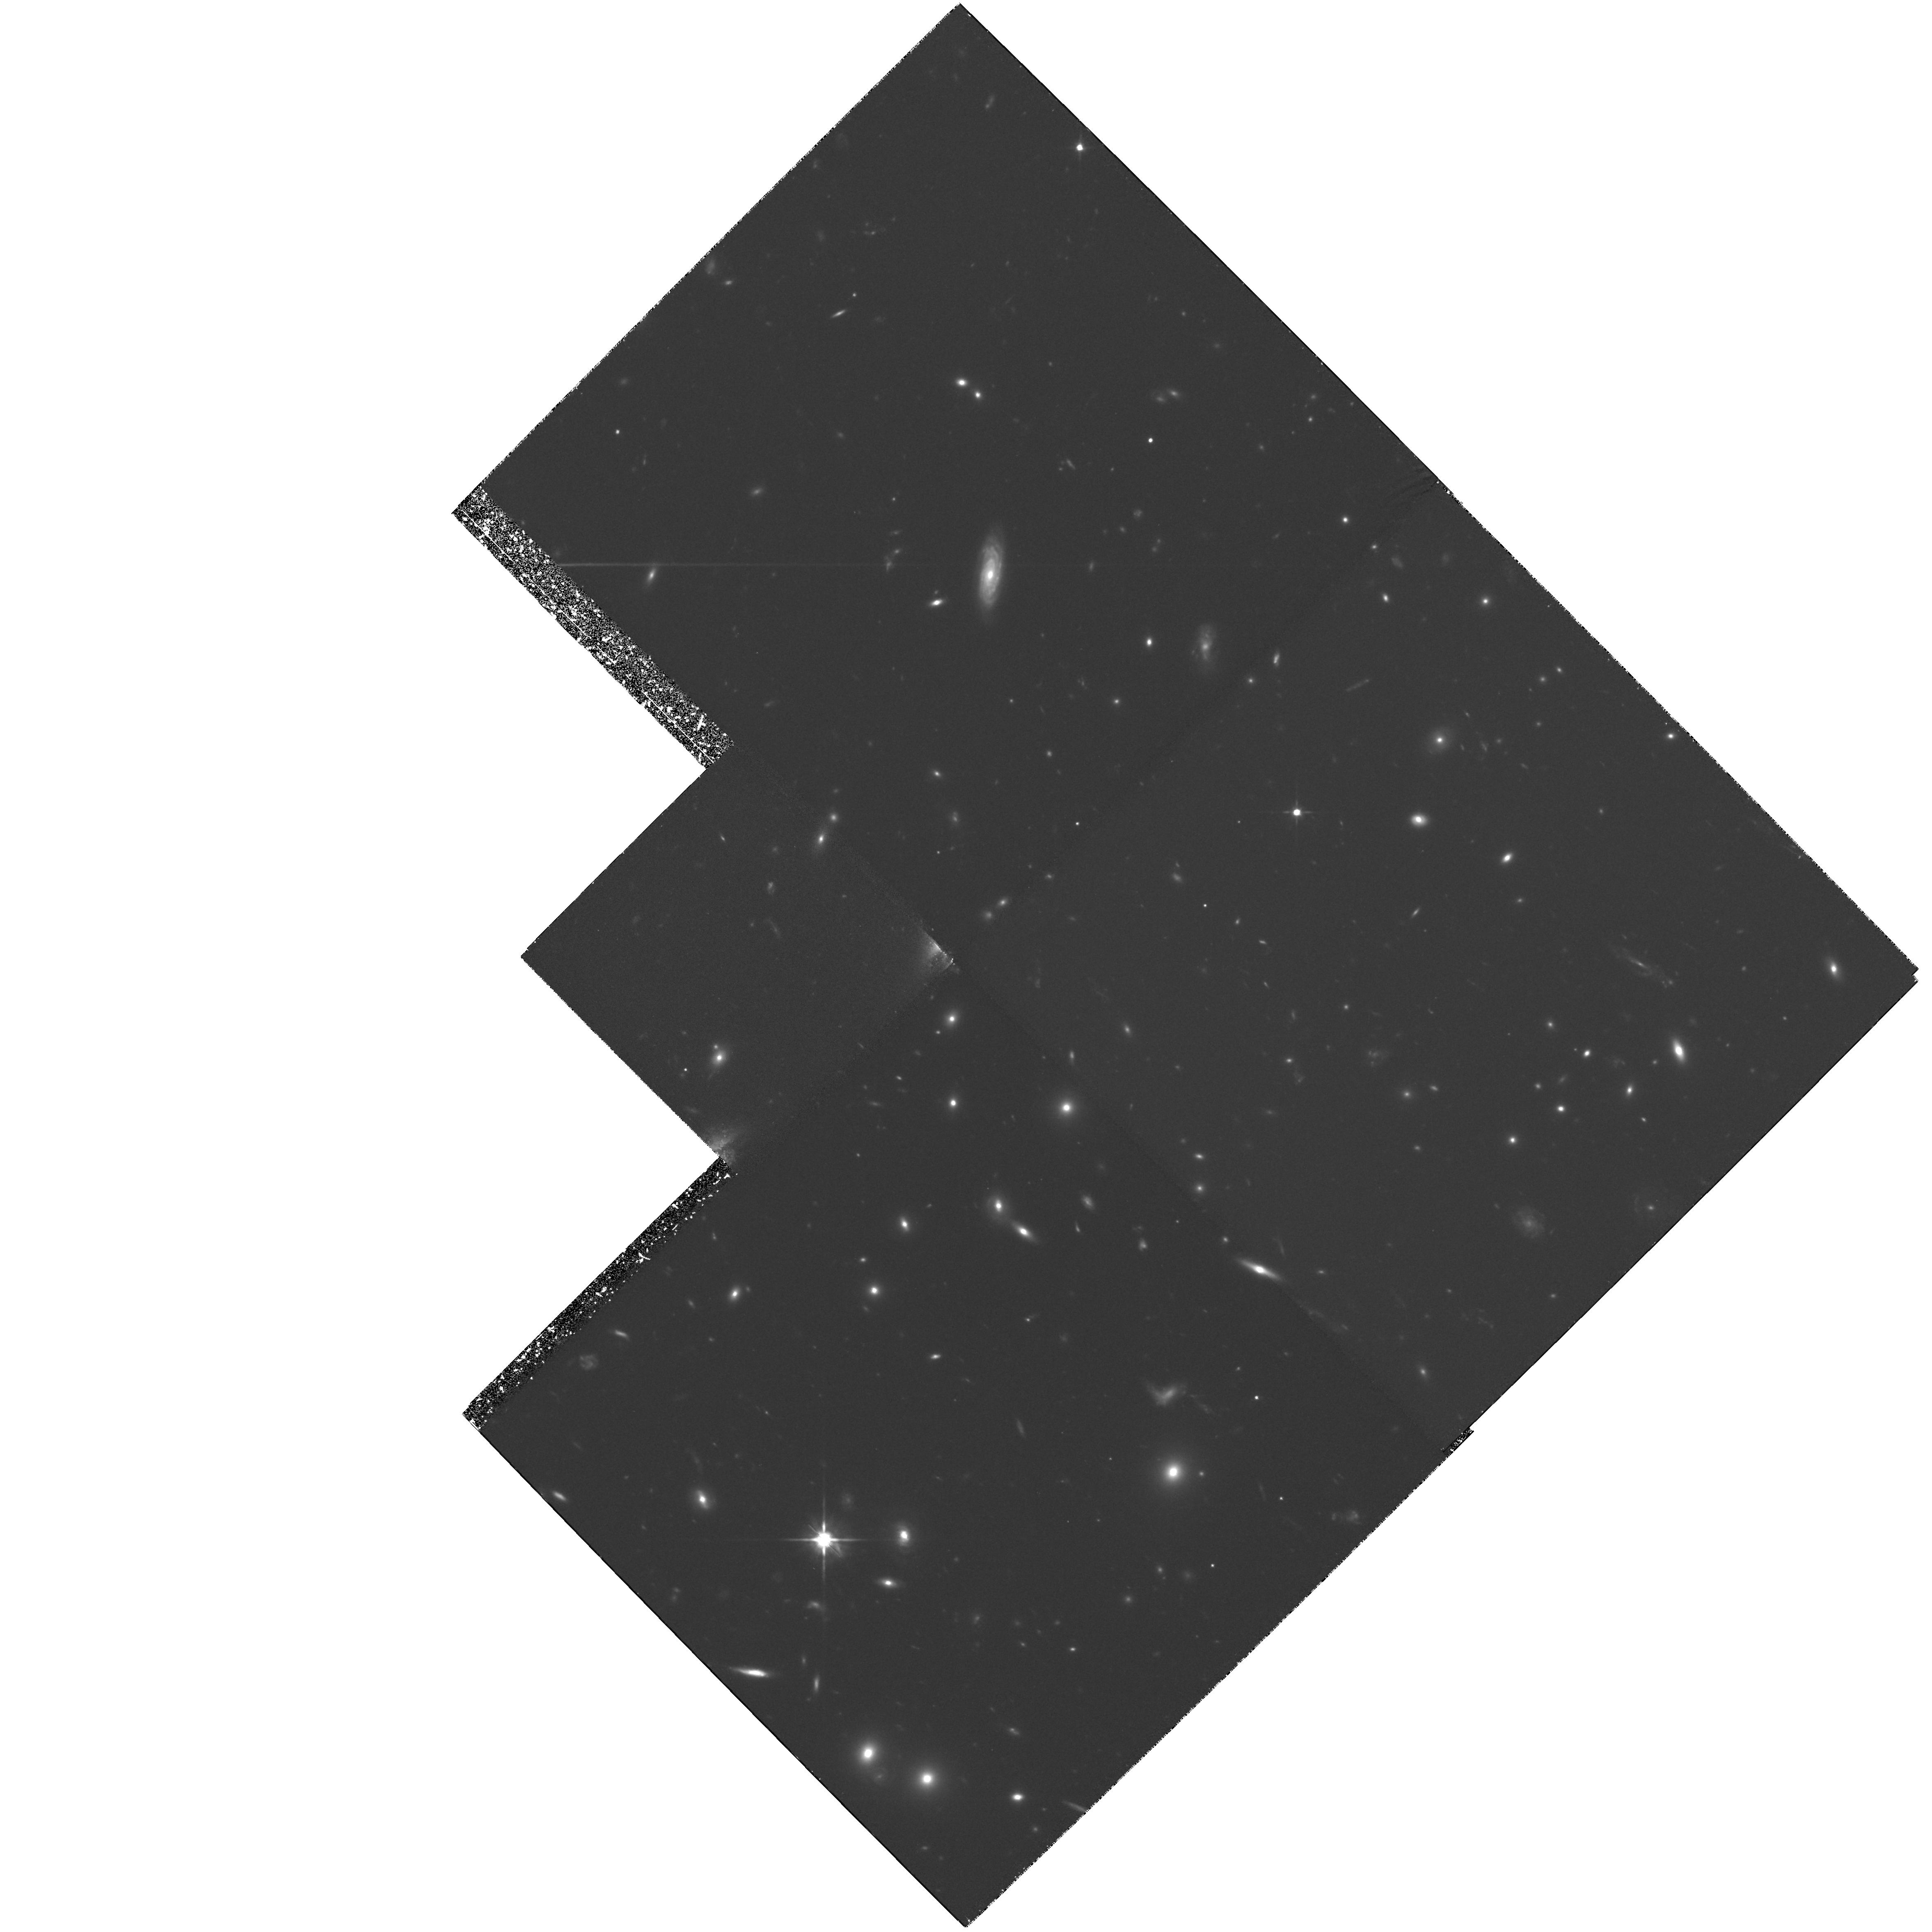
Target: AC114-POS3
Instrument: WFPC2/PC
Filter: F702W
Exposure: 4.6 h
Observation ID: hst_5935_03_wfpc2_pc_f702w_u30203

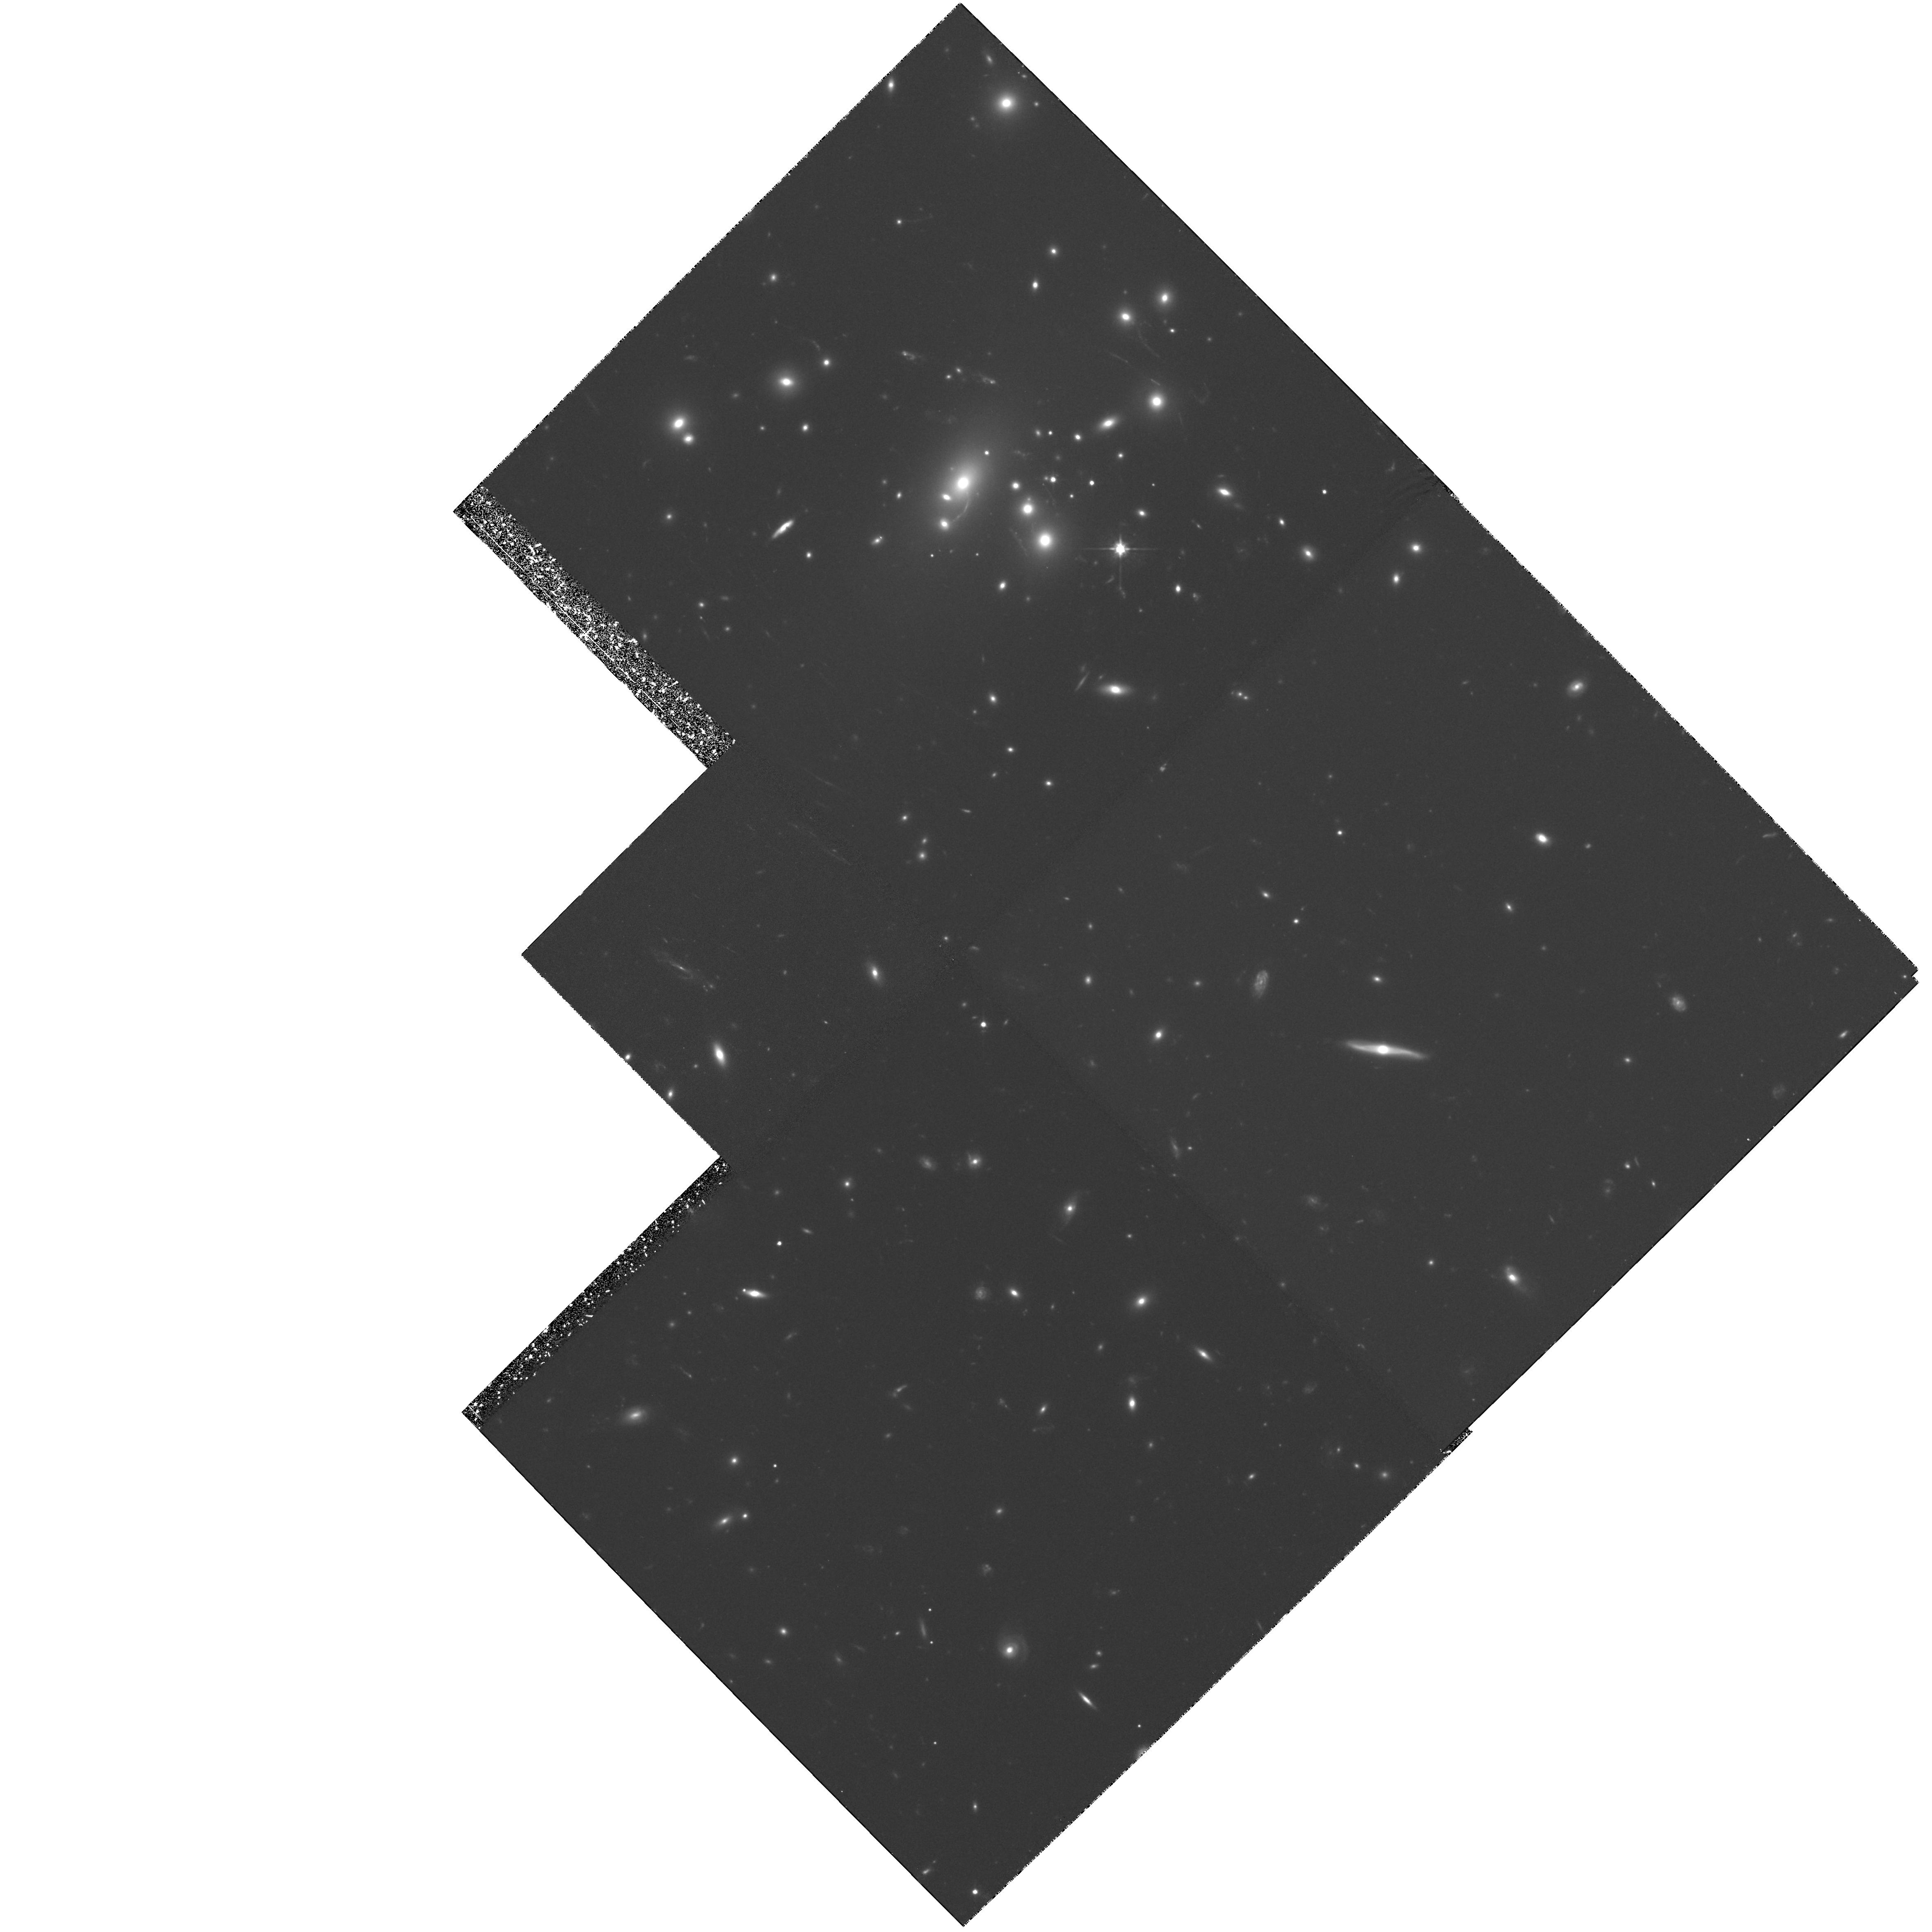
Target: AC114-POS1
Instrument: WFPC2/PC
Filter: F702W
Exposure: 4.6 h
Observation ID: hst_5935_01_wfpc2_pc_f702w_u30201

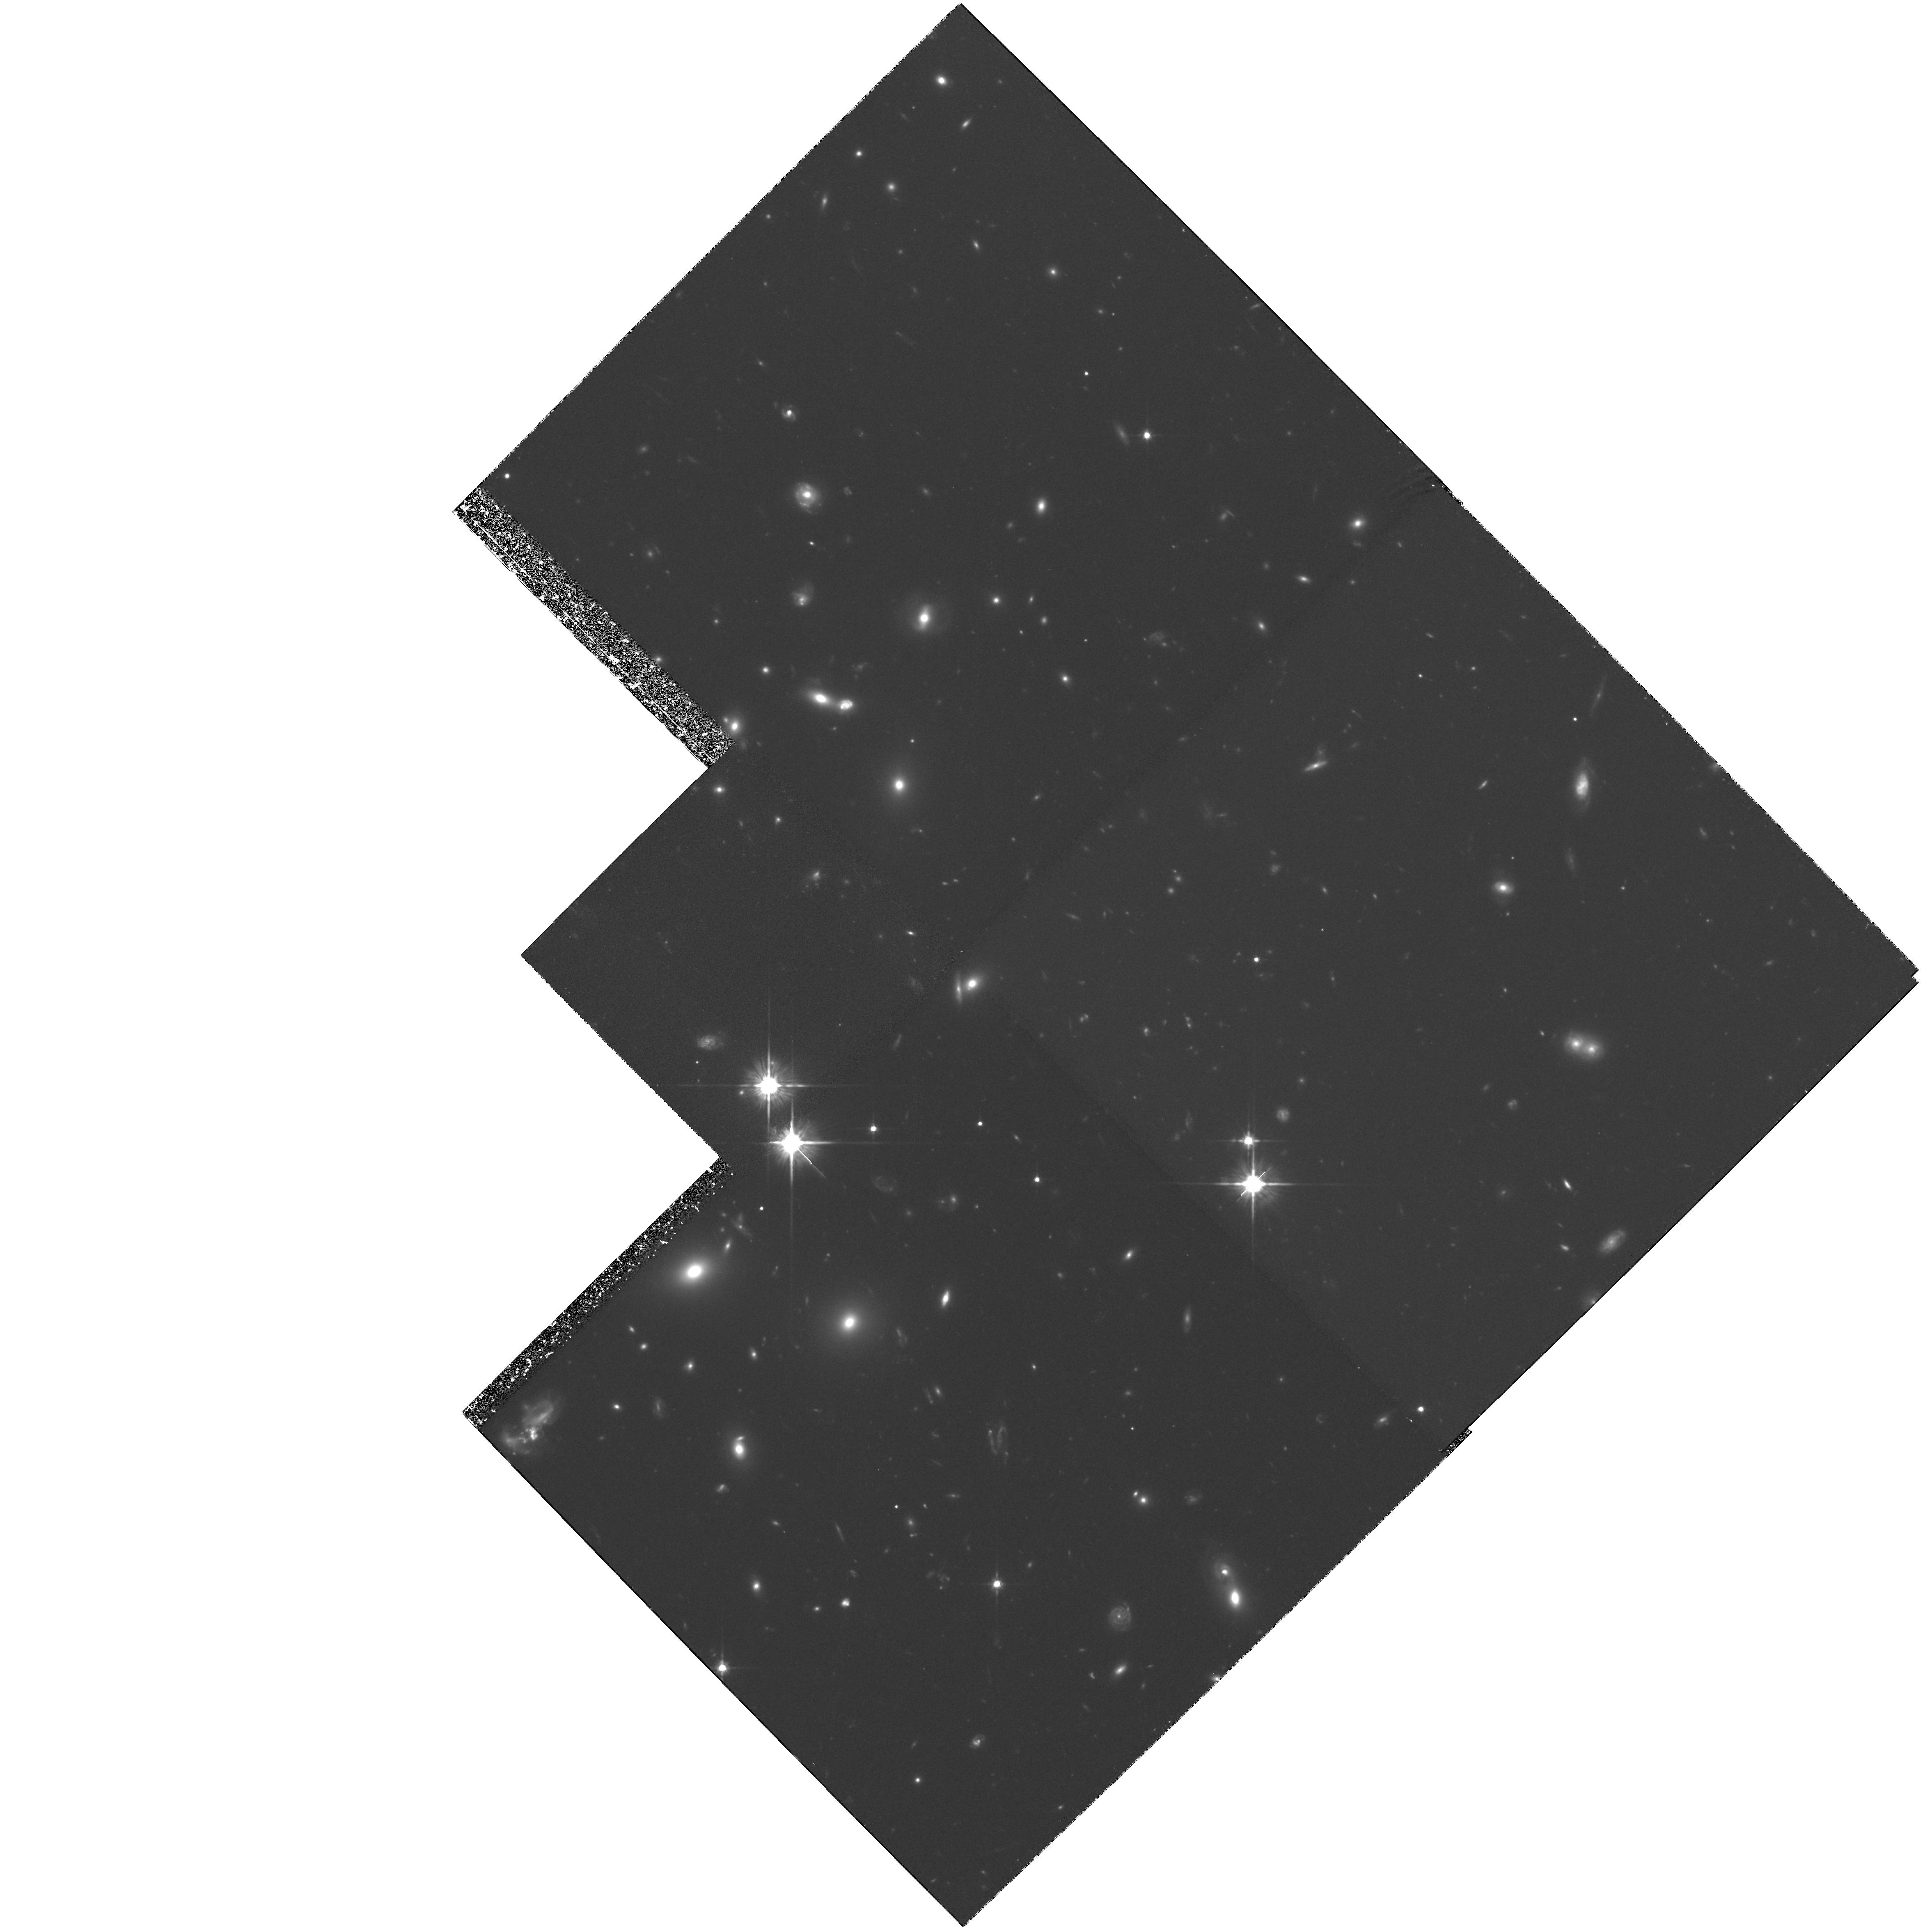
Target: AC114-POS4
Instrument: WFPC2/PC
Filter: F702W
Exposure: 4.6 h
Observation ID: hst_5935_04_wfpc2_pc_f702w_u30204

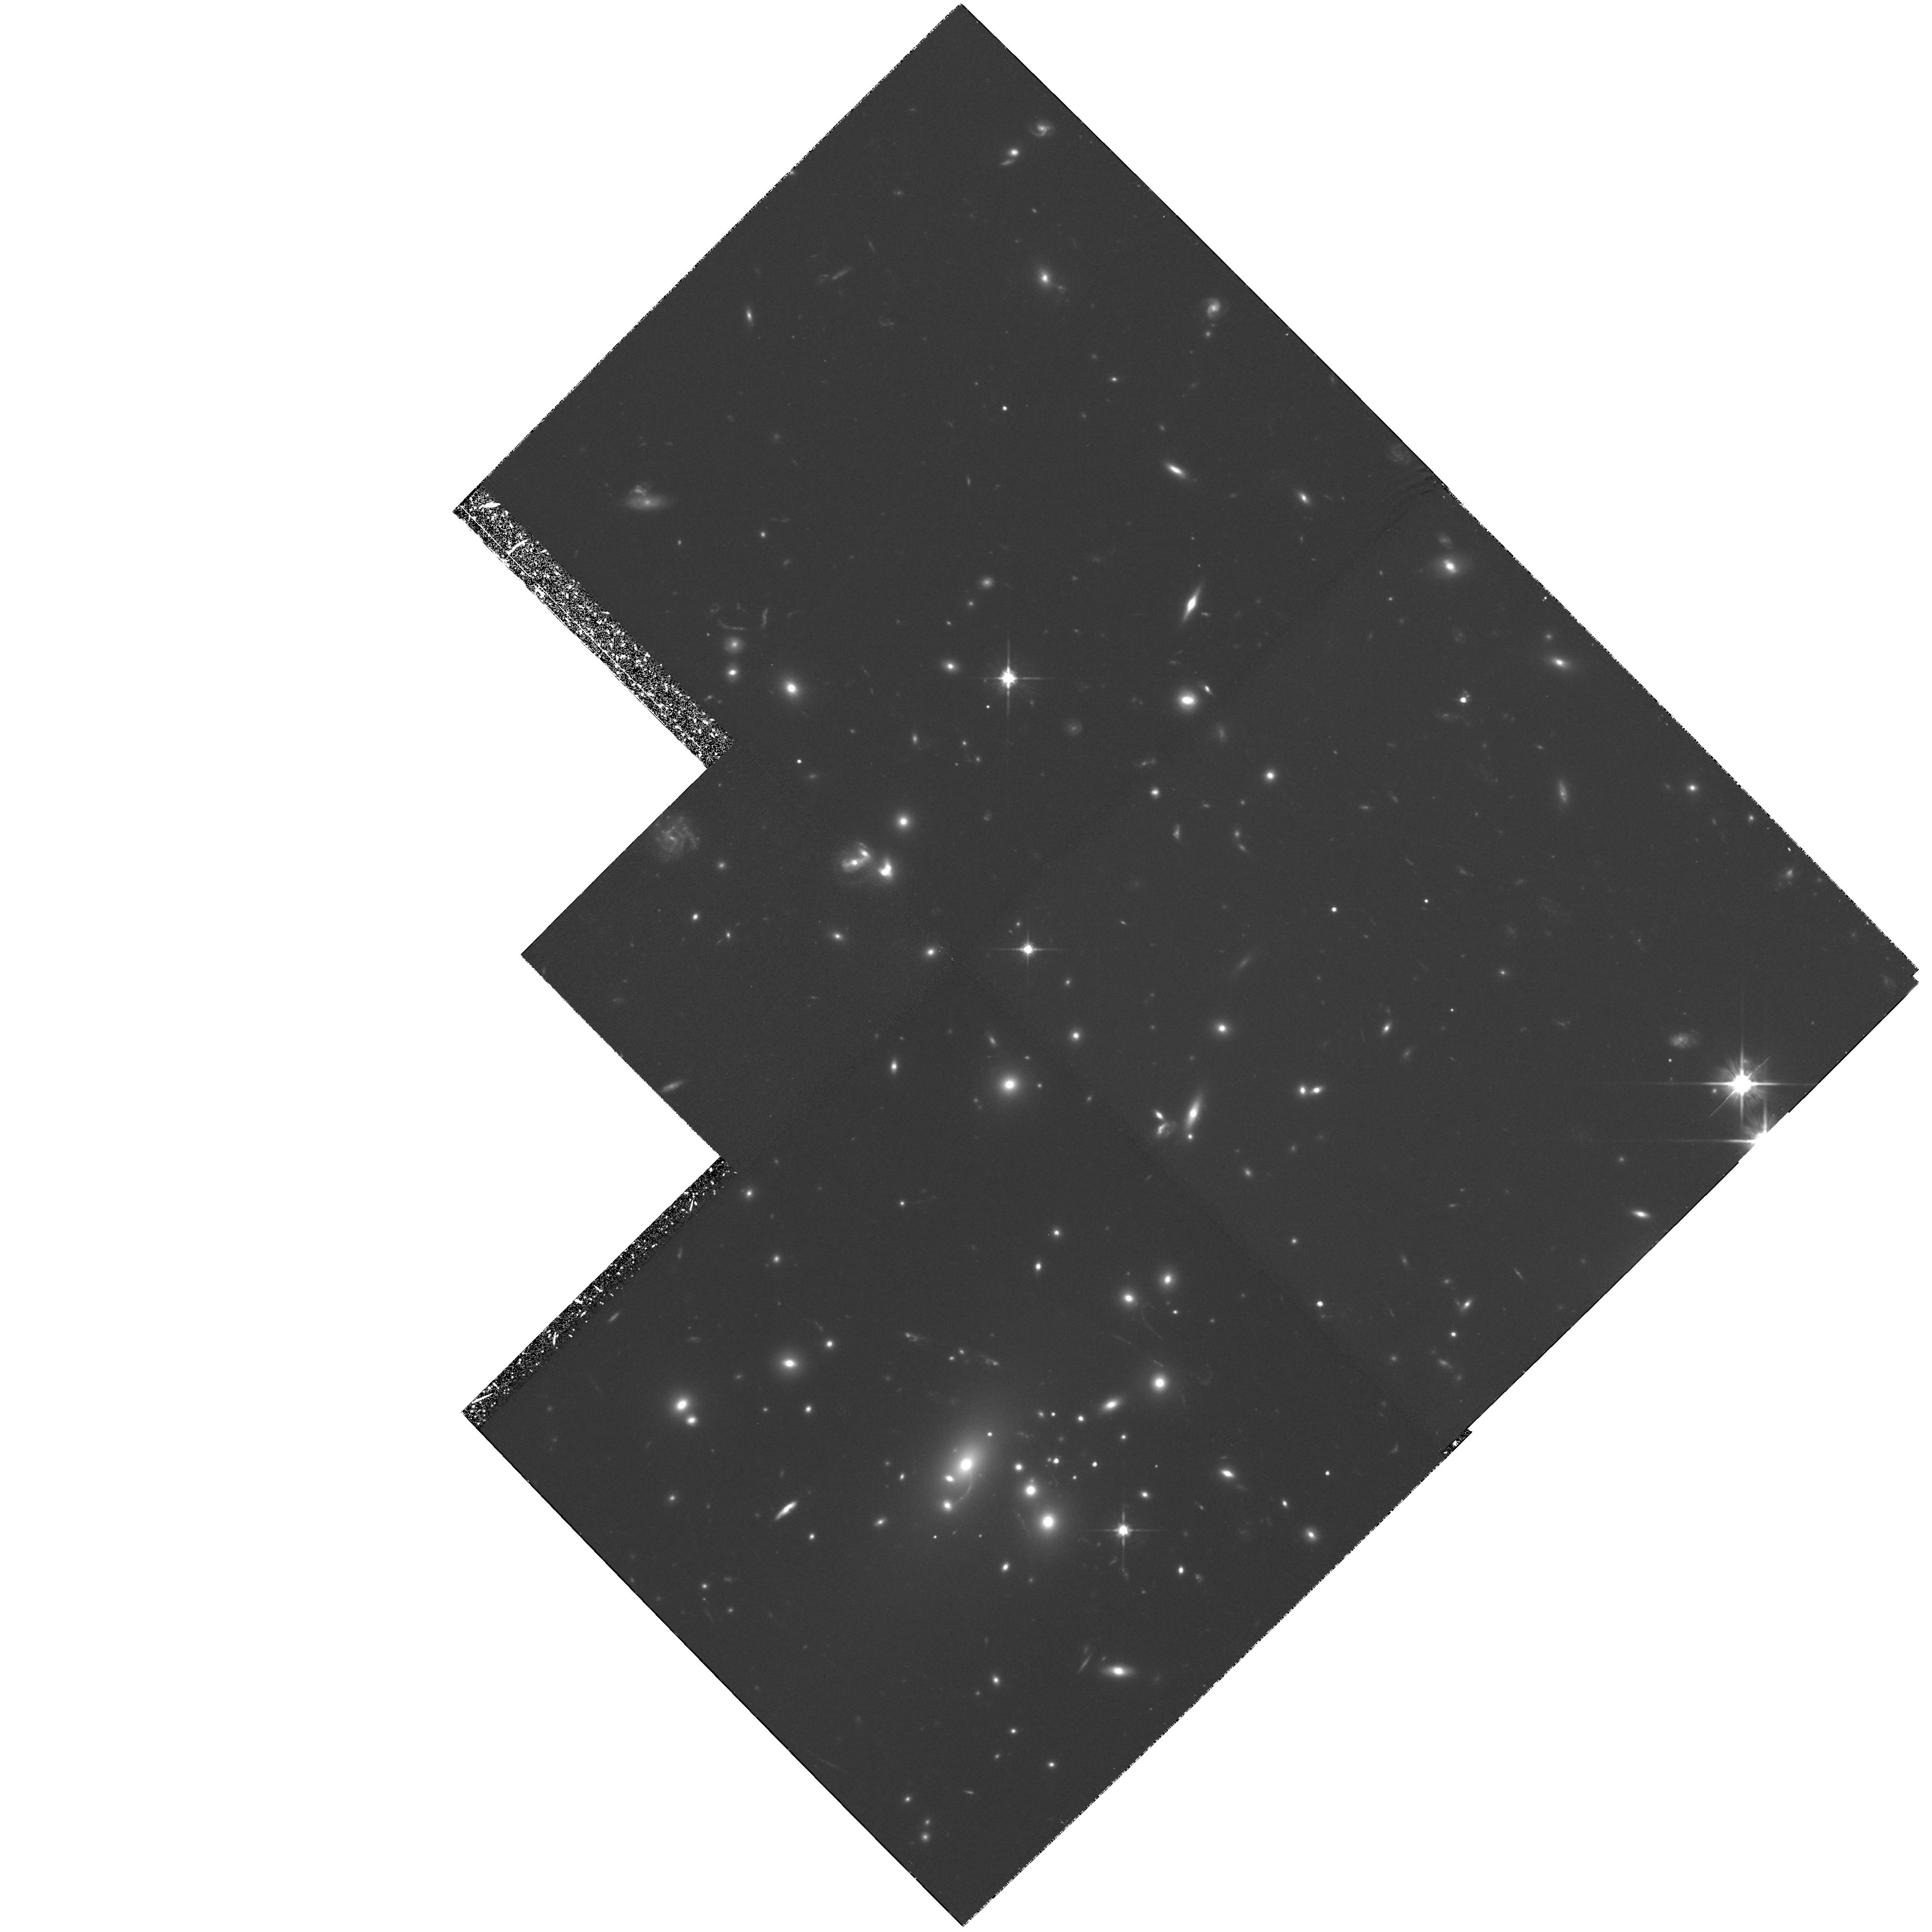
Target: AC114-POS2
Instrument: WFPC2/PC
Filter: F702W
Exposure: 4.6 h
Observation ID: hst_5935_02_wfpc2_pc_f702w_u30202

GRAVITATIONAL IMAGING IN WELL-CONSTRAINED CLUSTERS: ABSOLUTE MASSES AND FAINT GALAXY REDSHIFTS (PI: Smail, Ian)

The shear of faint galaxy images arising from gravitational lensing by foreground massive clusters provides important constraints on the distribution and total amount of mass in the clusters. Furthermore, in a few rare clusters, the lensing models may be sufficiently well-constrained by arcs and multiple images to yield robust redshift estimates for faint galaxies well beyond reach of current spectrographs. Ground- based telescopes suffer systematic degradations which reduce the detected shear by factors of ~2-3. Detecting the unadulterated shear pattern with HST will yield an absolute calibration of ground-based results and confirm or otherwise the high cluster mass/light ratios obtained so far. We propose deep WFPC-2 imaging of two of the most well-studied clusters for this purpose. Both have the rare distinction of having lensed features of known redshift which strongly constrain the absolute mass. When calibrated with the HST shear, not only will more reliable mass maps result, but the lensing equations can be inverted to provide statistical distances for large numbers of very faint field galaxies. These will be invaluable in studies of galaxy evolution and for subsequent lensing applications in other clusters.